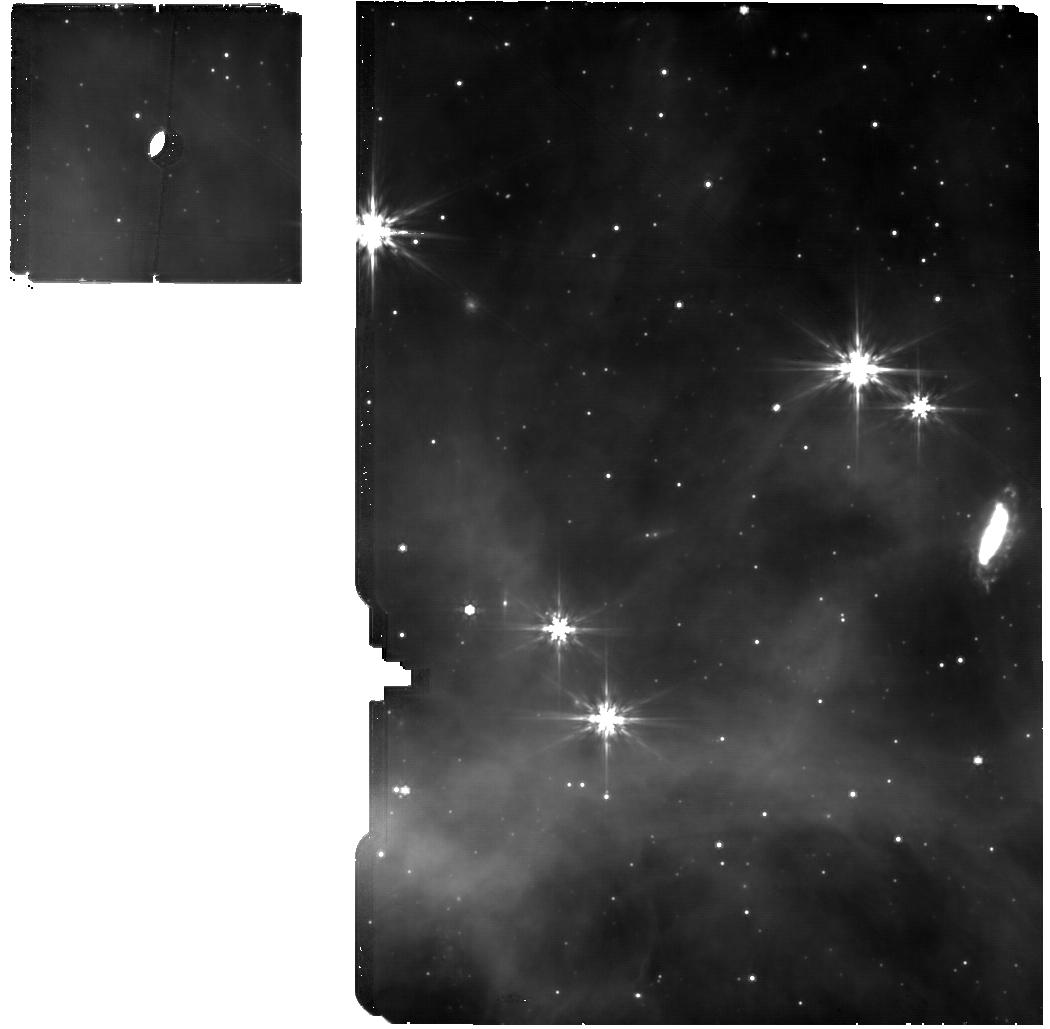
Target: GSC-08152-02121. Instrument: MIRI. Filter: F770W. Exposure: 27 min. Observation ID: jw02183-o032_t011_miri_f770w

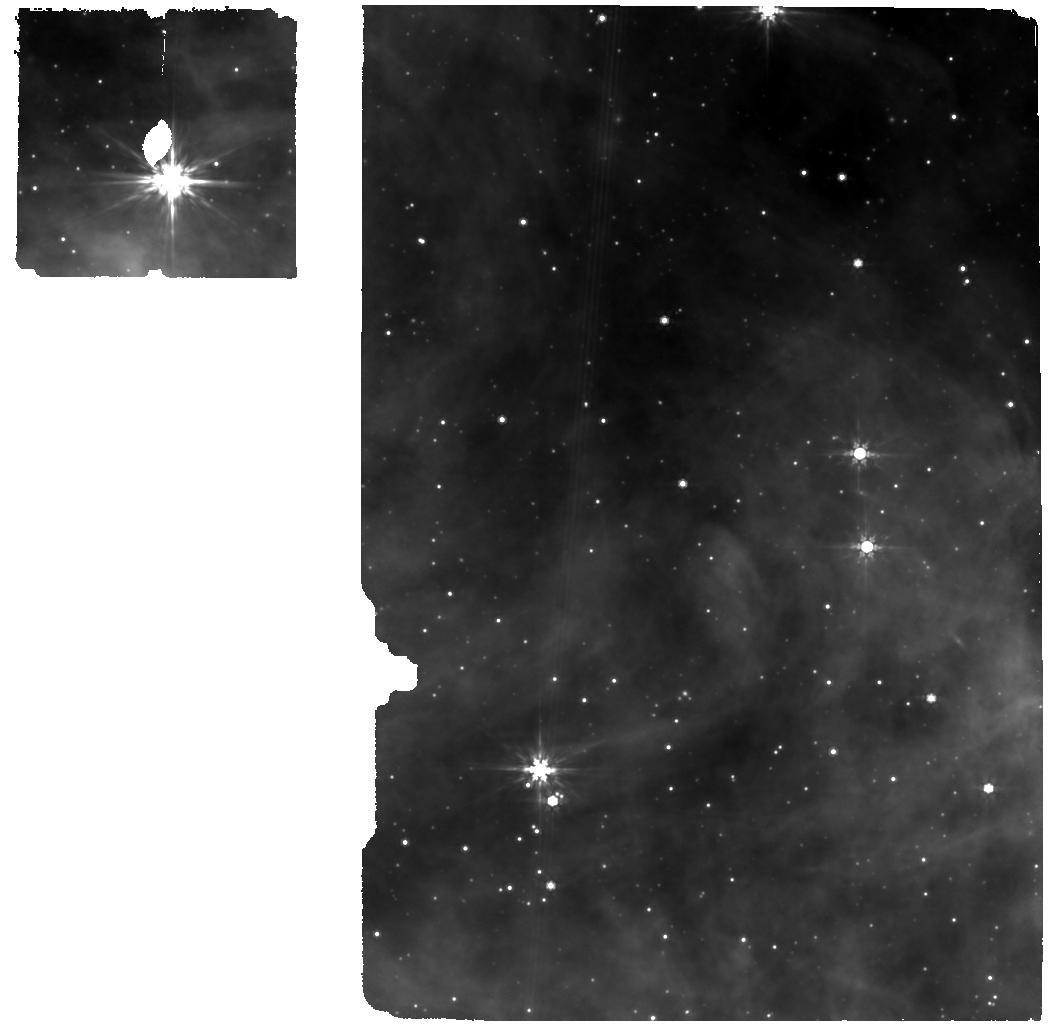
Target: 2MASS-J20452110+4223513. Instrument: MIRI. Filter: F770W. Exposure: 16 min. Observation ID: jw02183-o013_t005_miri_f770w

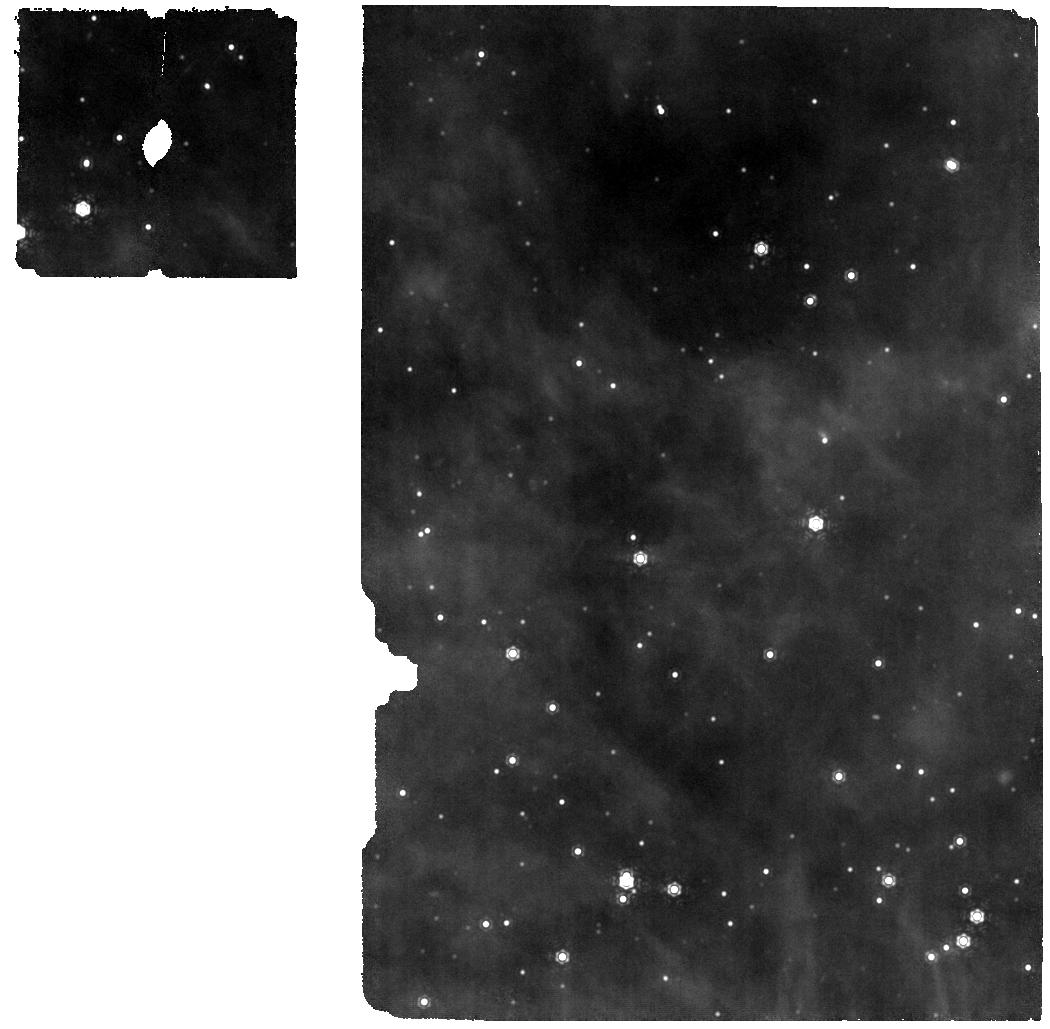
Target: ALS-15181. Instrument: MIRI. Filter: F1130W. Exposure: 22 min. Observation ID: jw02183-o007_t003_miri_f1130w

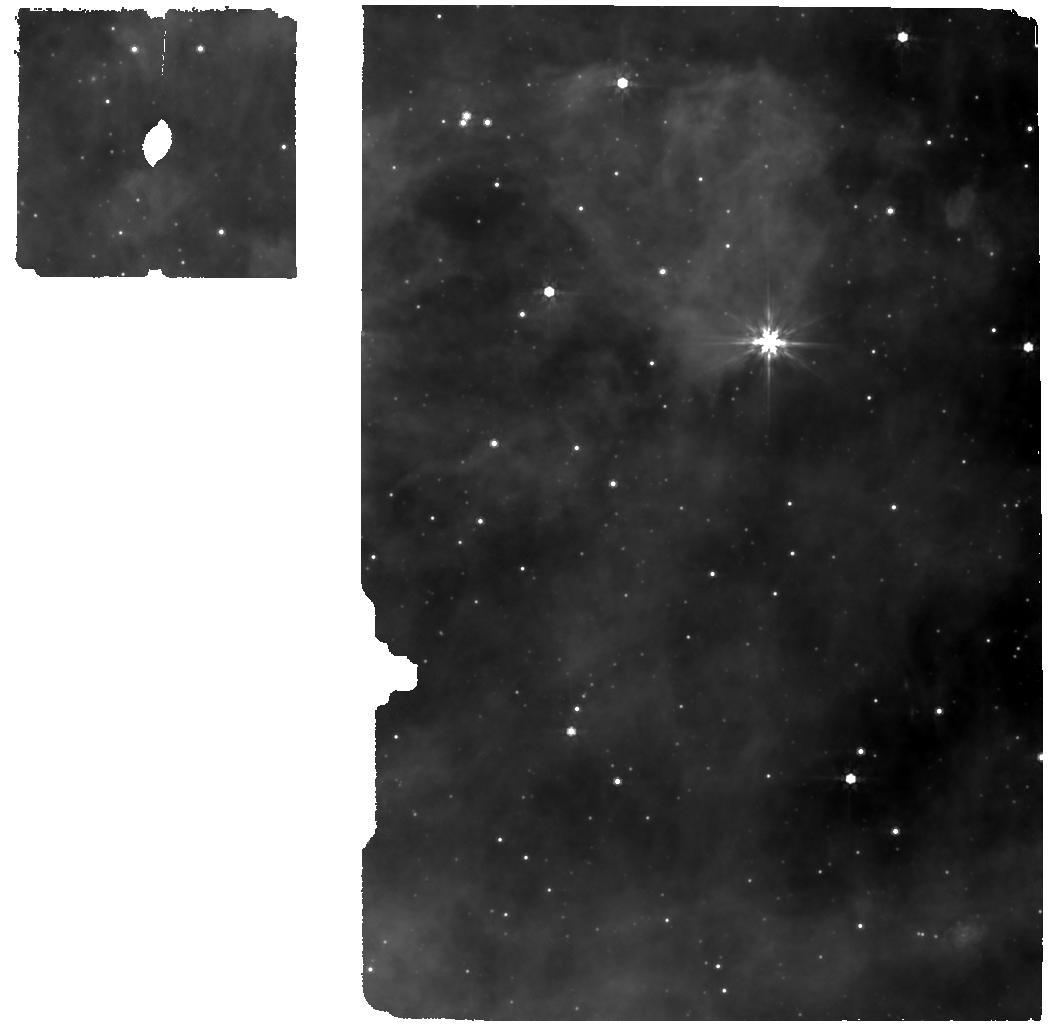
Target: CPR2002-A38. Instrument: MIRI. Filter: F770W. Exposure: 12 min. Observation ID: jw02183-o004_t002_miri_f770w

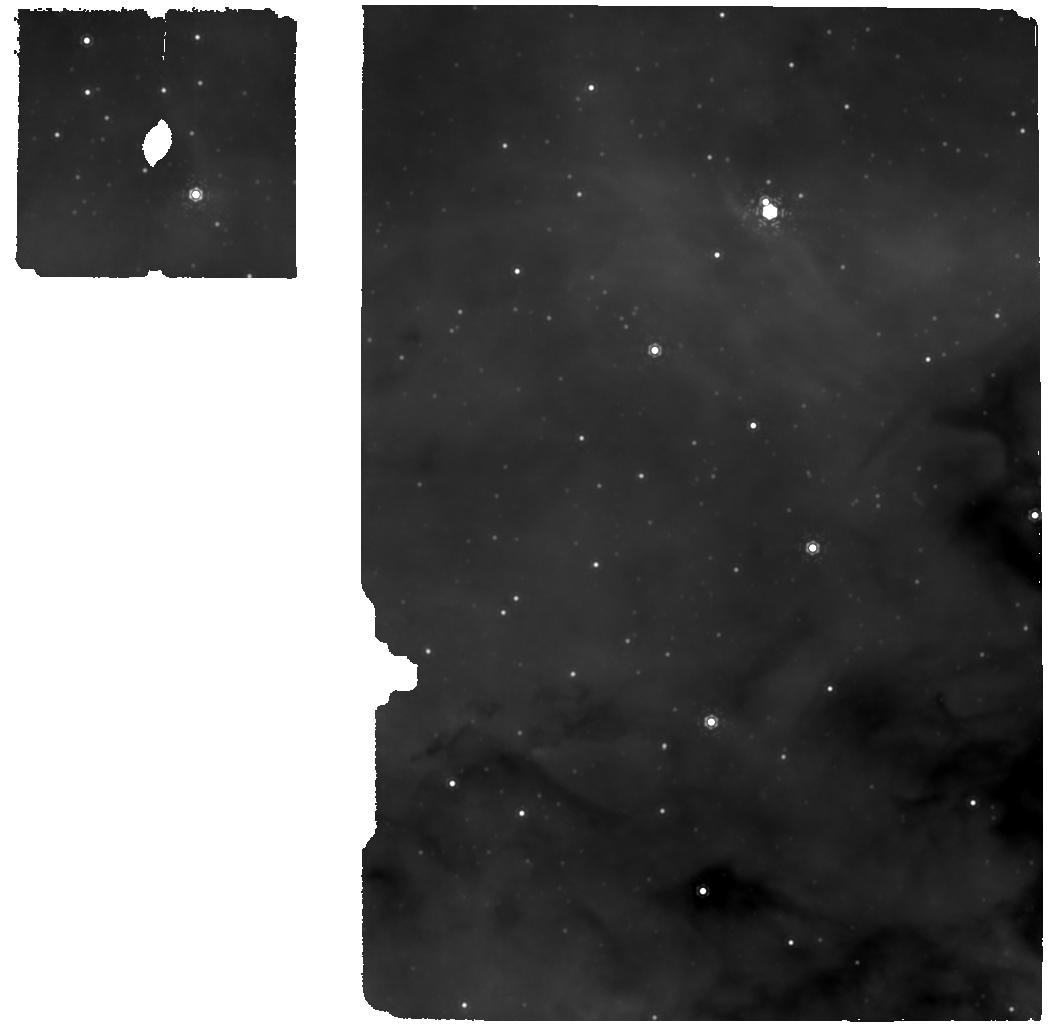
Target: CD-40-11169. Instrument: MIRI. Filter: F1130W. Exposure: 3 min. Observation ID: jw02183-o016_t006_miri_f1130w

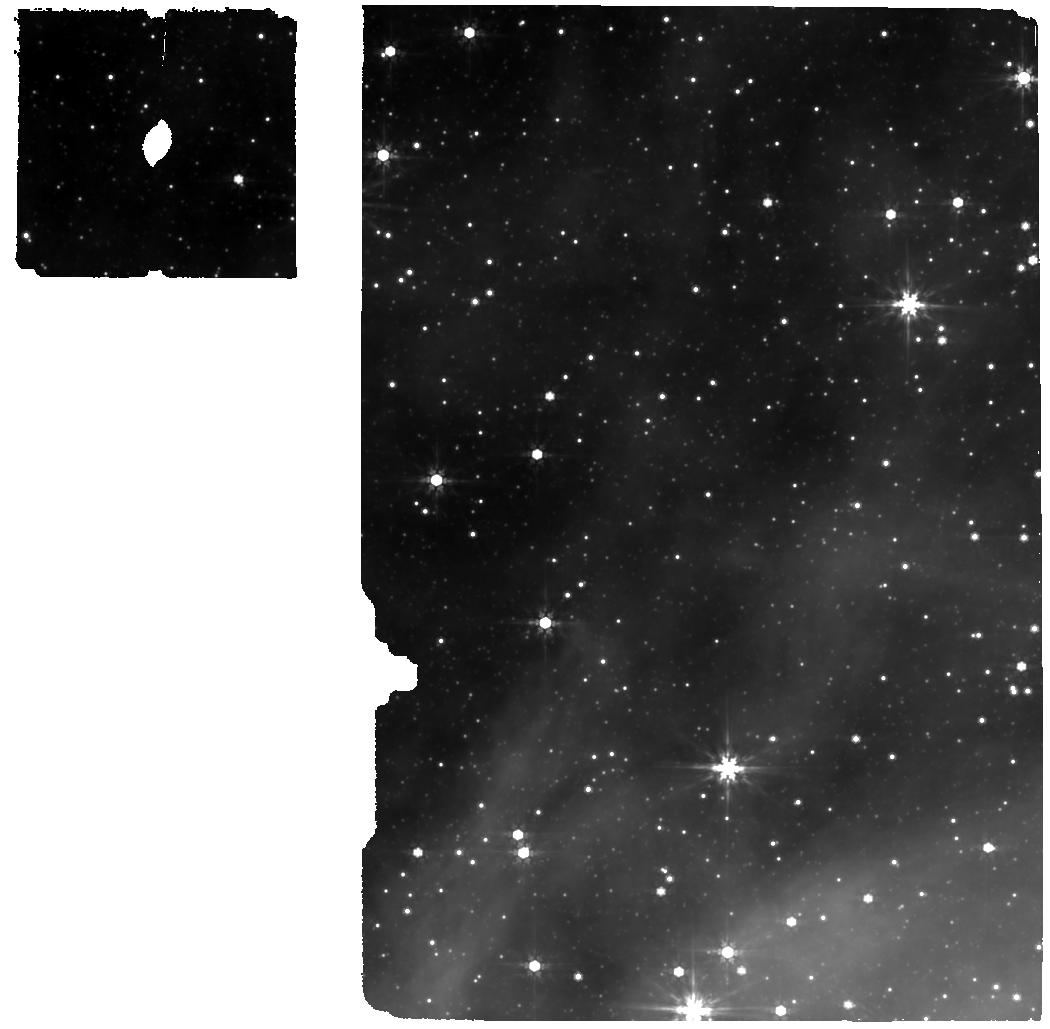
Target: TYC-6272-339-1. Instrument: MIRI. Filter: F770W. Exposure: 6 min. Observation ID: jw02183-o022_t008_miri_f770w

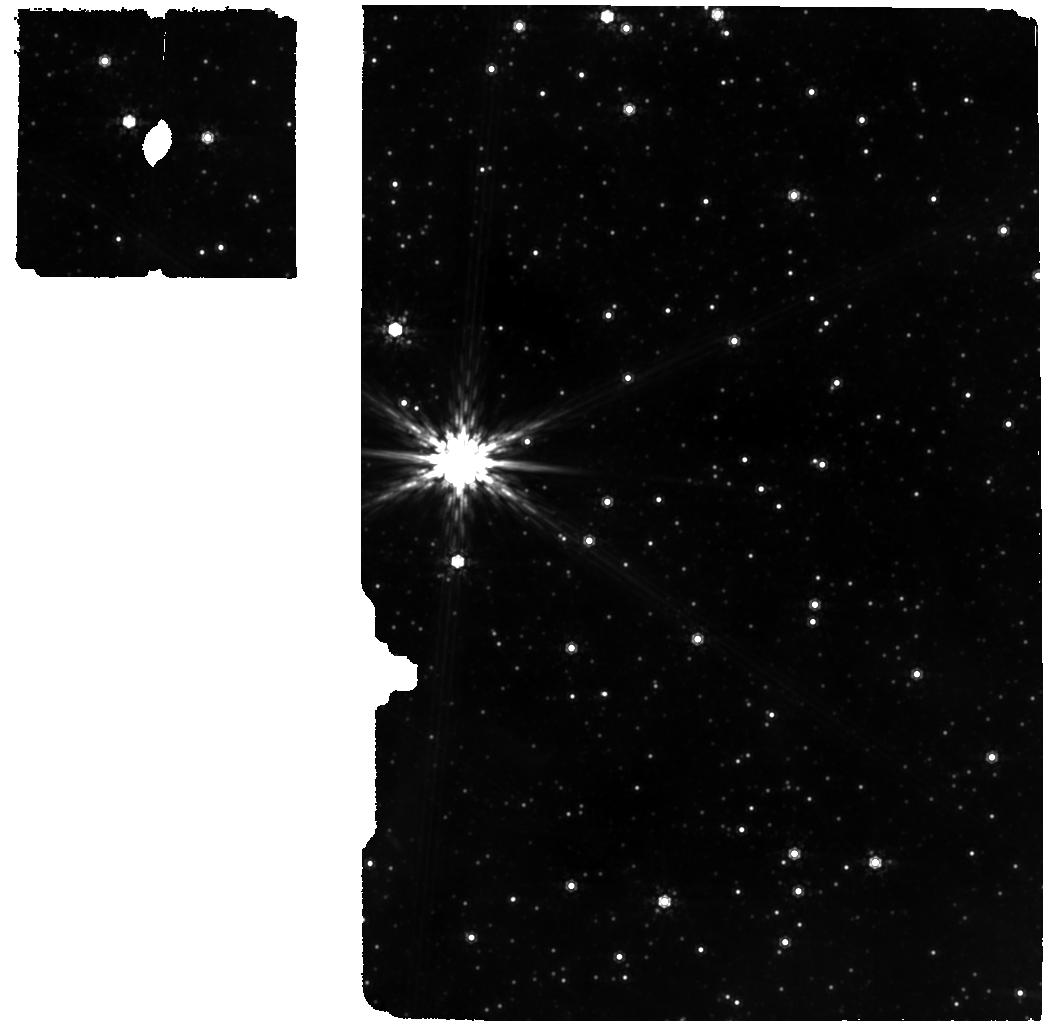
Target: TYC-7380-1046-1. Instrument: MIRI. Filter: F1000W. Exposure: 4 min. Observation ID: jw02183-o019_t007_miri_f1000w

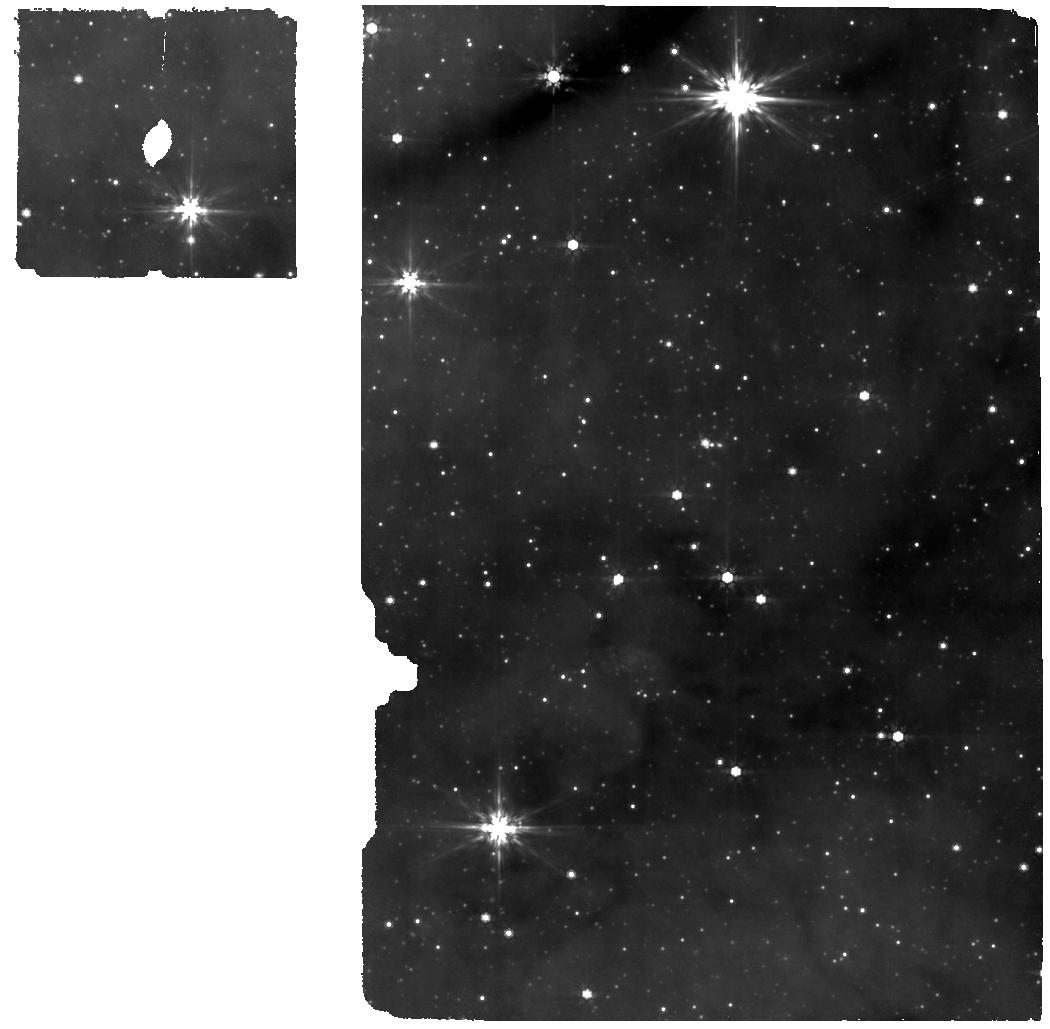
Target: TYC-8989-436-1. Instrument: MIRI. Filter: F770W. Exposure: 4 min. Observation ID: jw02183-o035_t012_miri_f770w

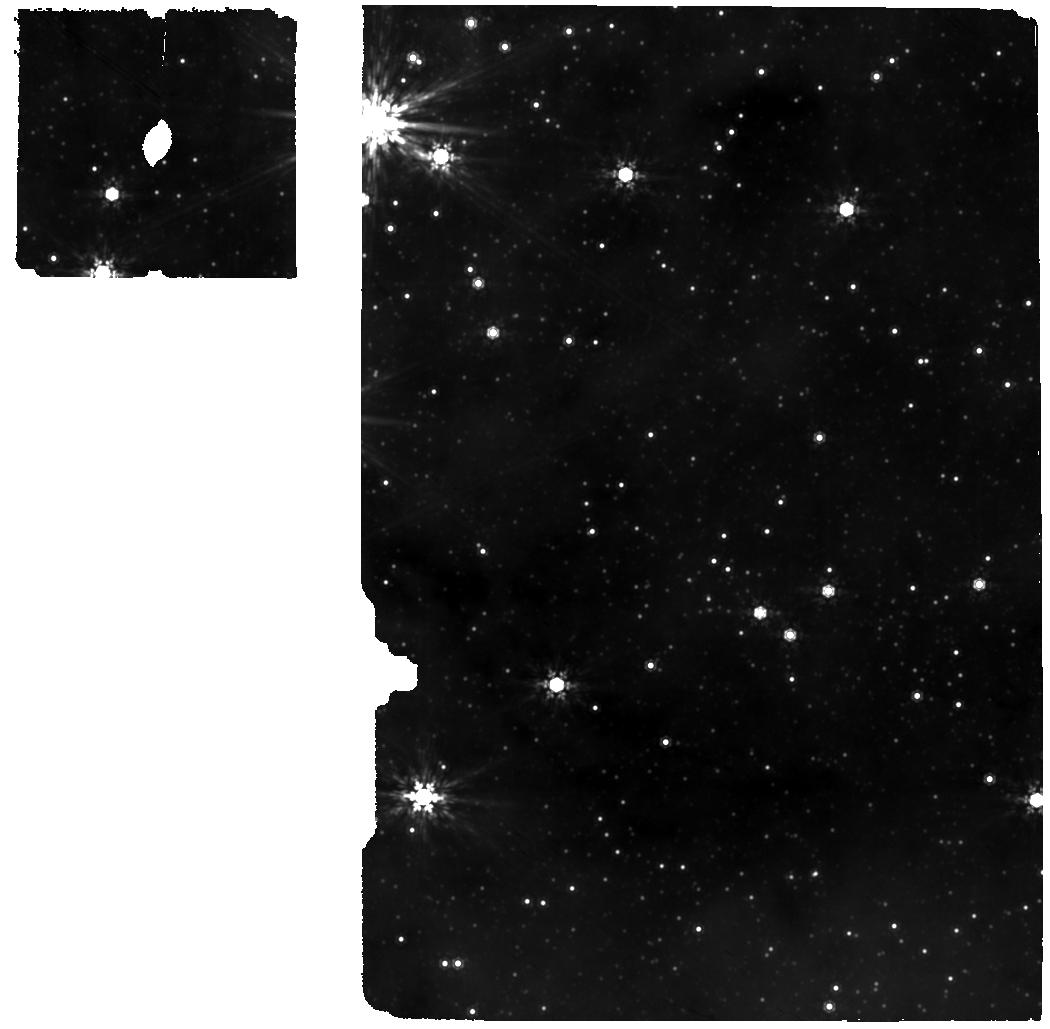
Target: LS-4992. Instrument: MIRI. Filter: F1000W. Exposure: 4 min. Observation ID: jw02183-o025_t009_miri_f1000w

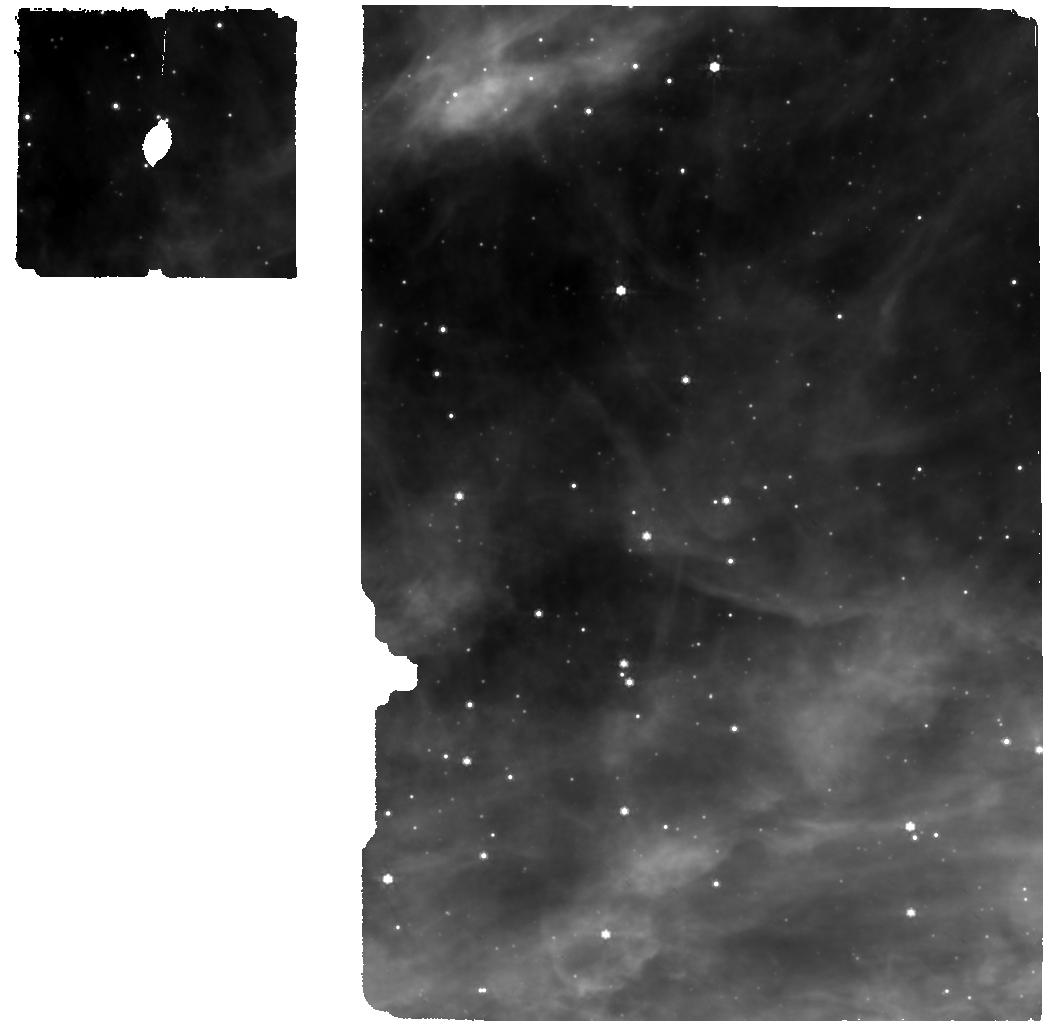
Target: GSC-03157-00327. Instrument: MIRI. Filter: F770W. Exposure: 8 min. Observation ID: jw02183-o010_t004_miri_f770w

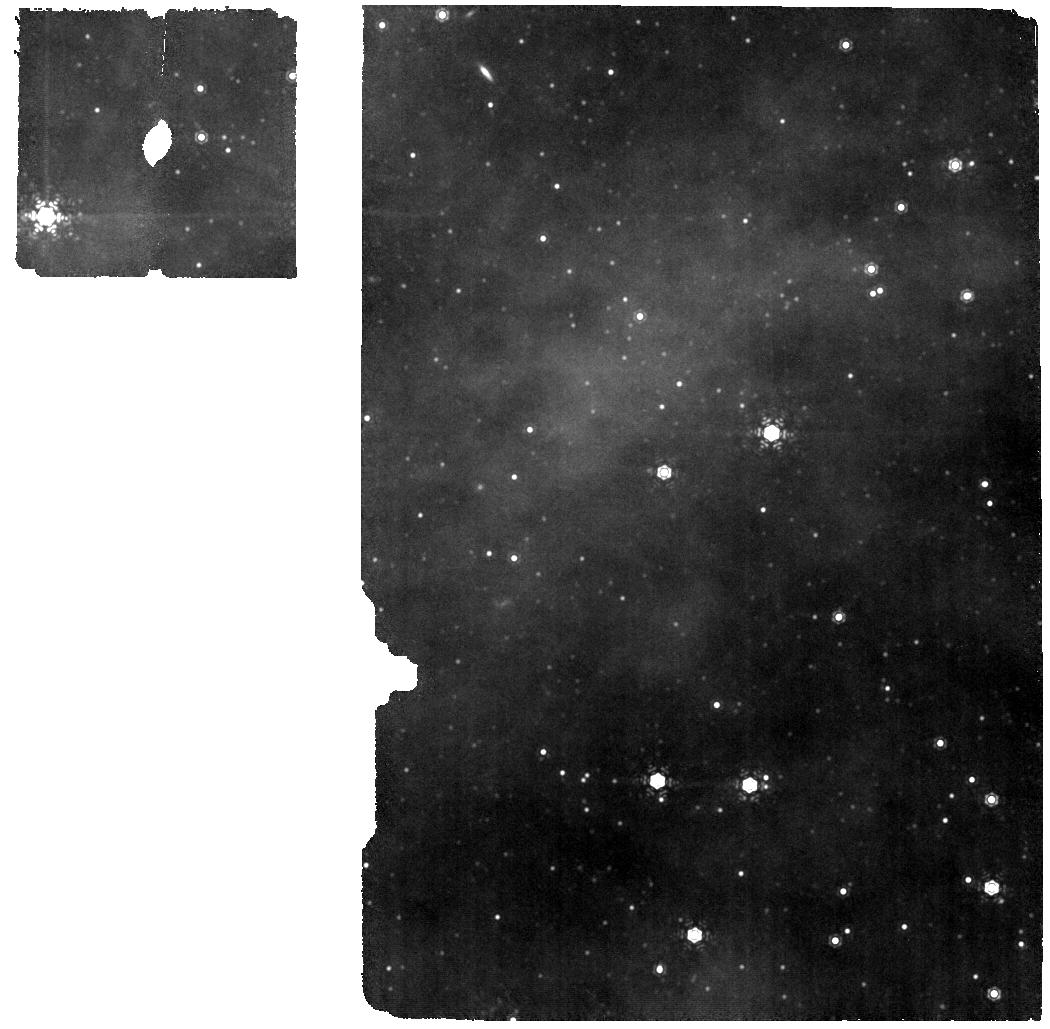
Target: CPD-59-5831. Instrument: MIRI. Filter: F1130W. Exposure: 3 min. Observation ID: jw02183-o038_t013_miri_f1130w

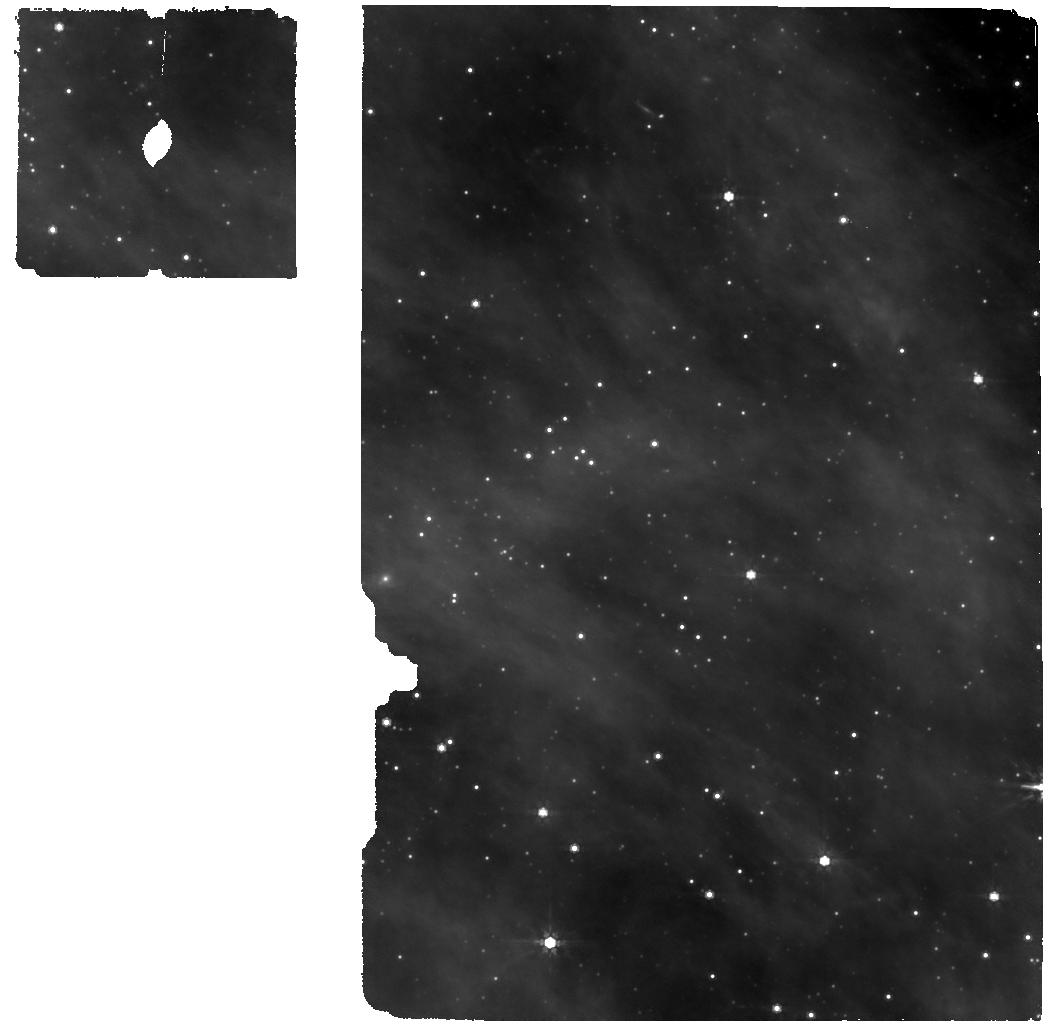
Target: VI-CYG-1. Instrument: MIRI. Filter: F770W. Exposure: 5 min. Observation ID: jw02183-o001_t001_miri_f770w

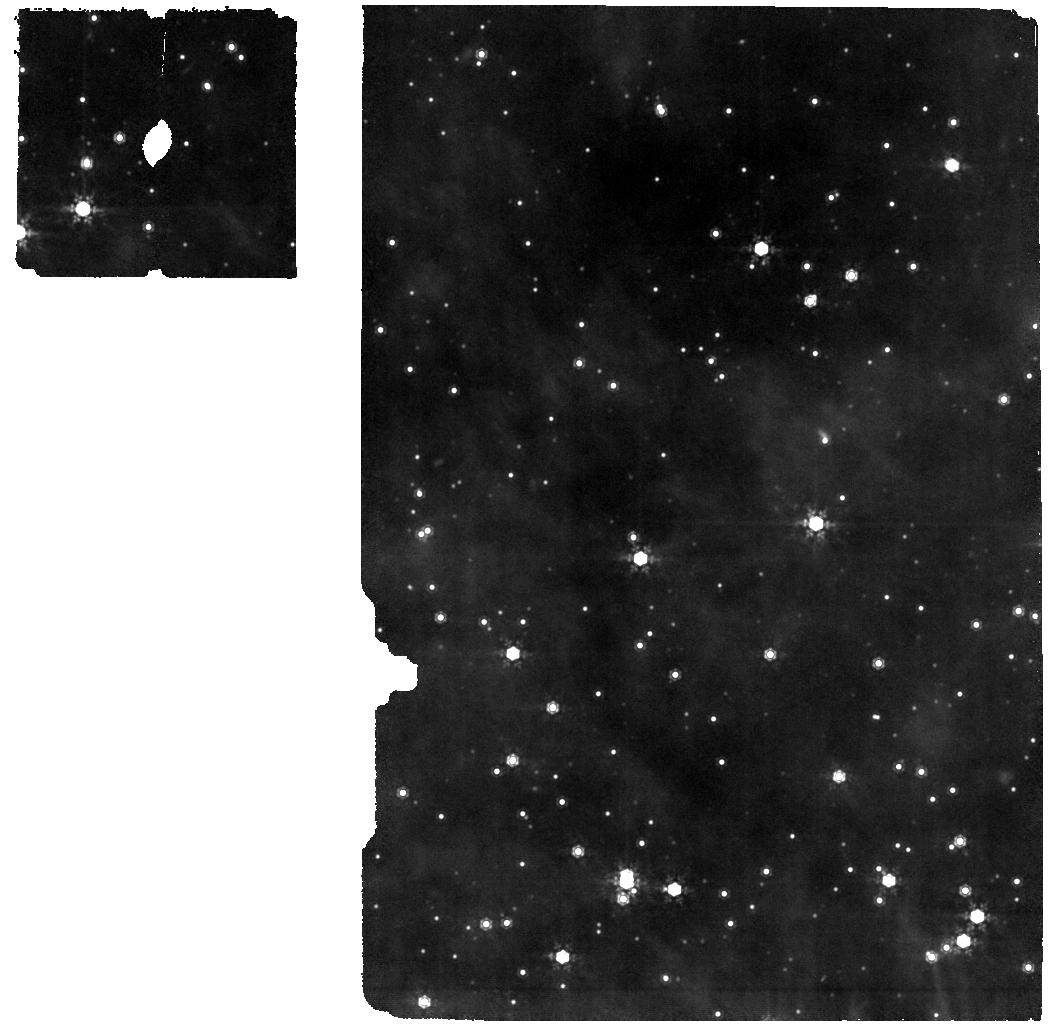
Target: ALS-15181. Instrument: MIRI. Filter: F1000W. Exposure: 22 min. Observation ID: jw02183-o007_t003_miri_f1000w

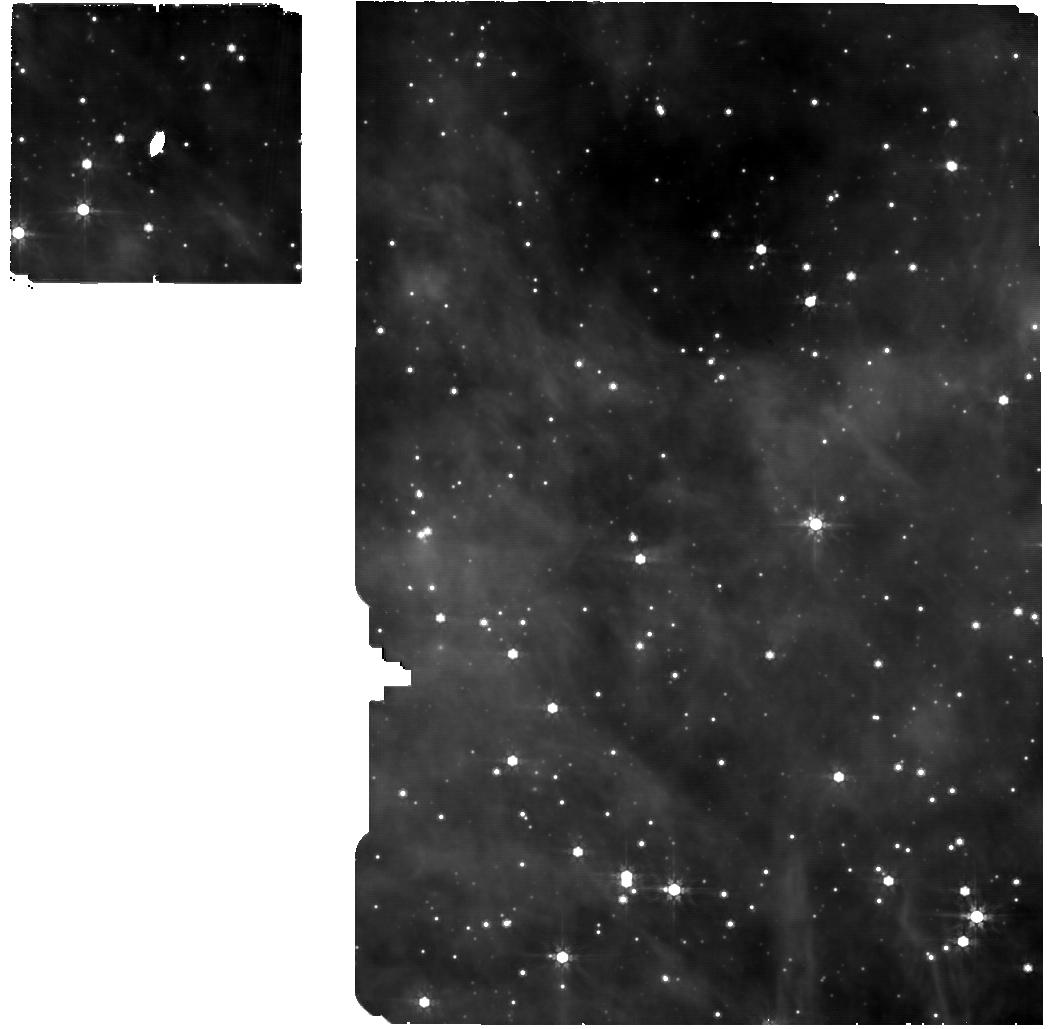
Target: ALS-15181. Instrument: MIRI. Filter: F770W. Exposure: 22 min. Observation ID: jw02183-o007_t003_miri_f770w

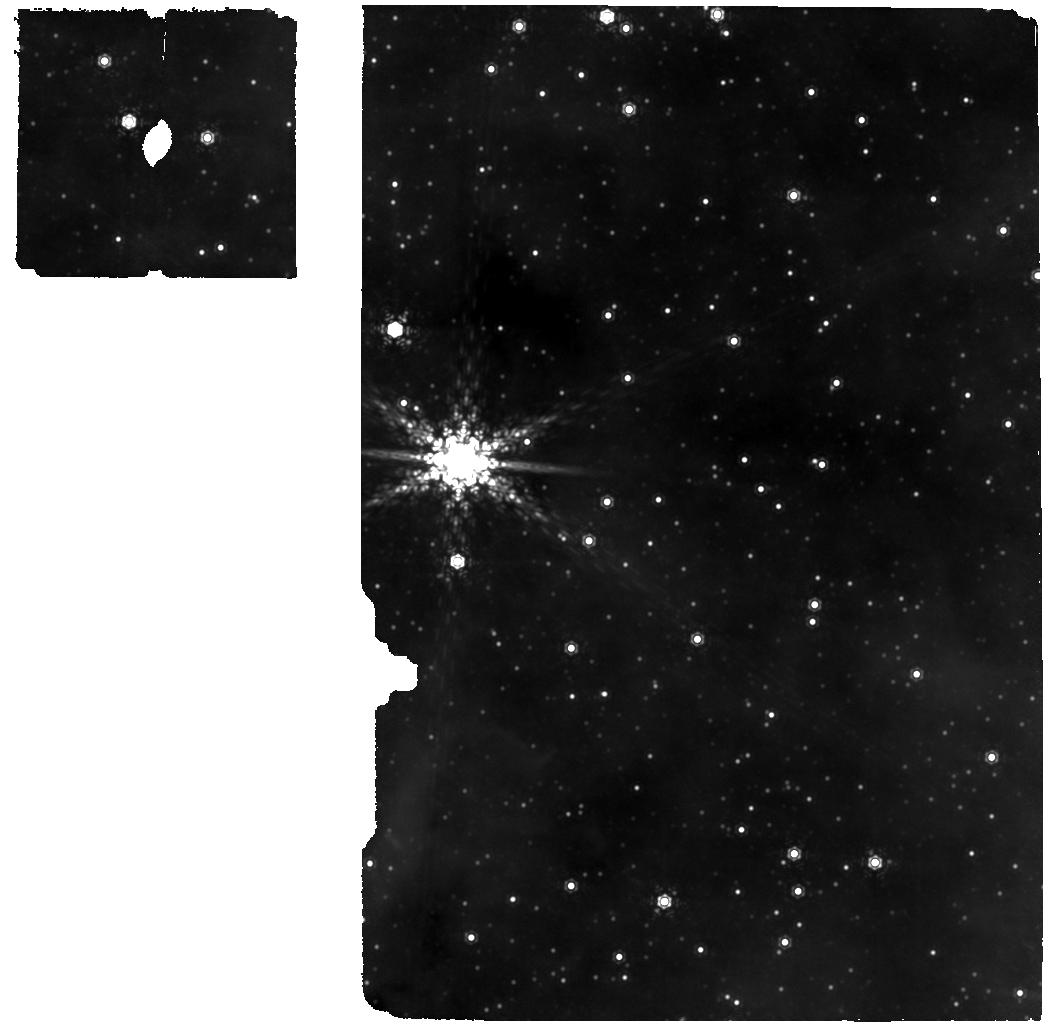
Target: TYC-7380-1046-1. Instrument: MIRI. Filter: F1130W. Exposure: 4 min. Observation ID: jw02183-o019_t007_miri_f1130w

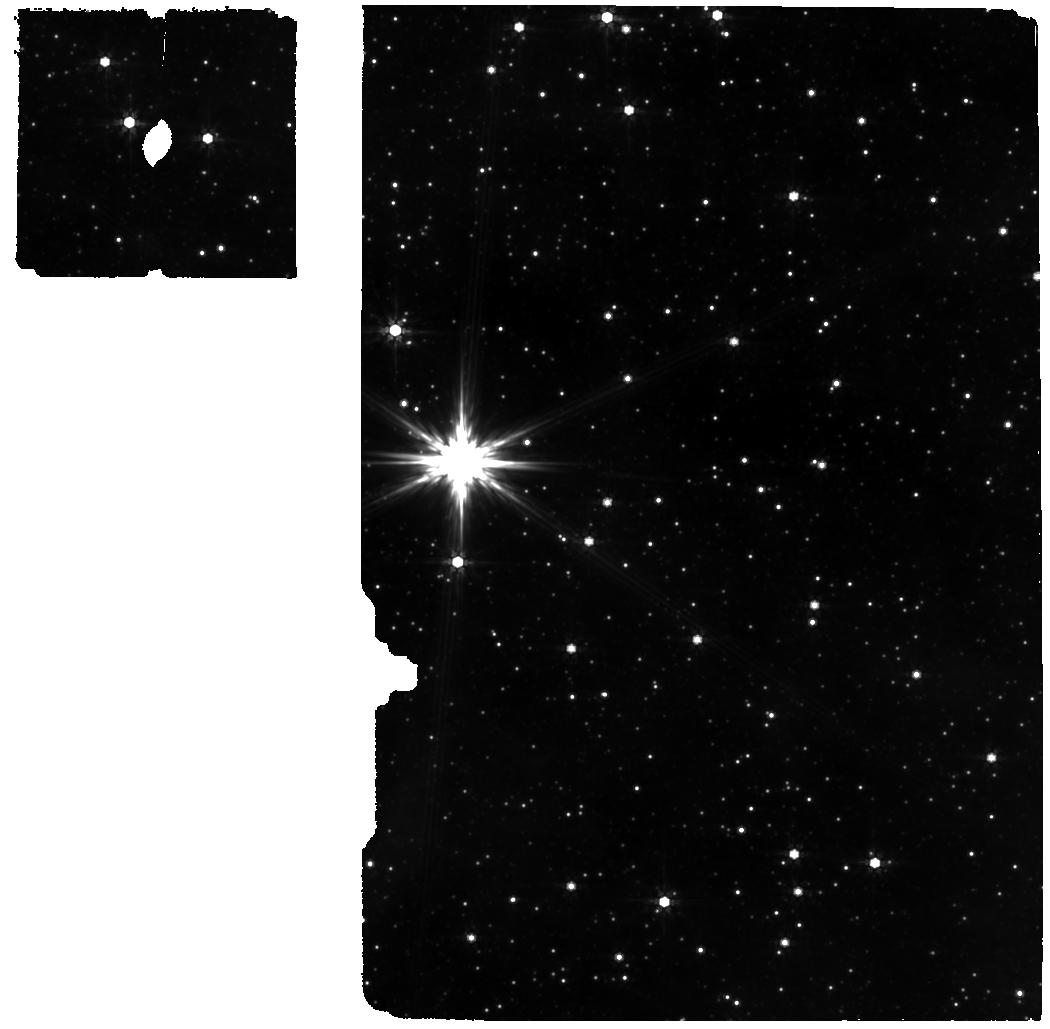
Target: TYC-7380-1046-1. Instrument: MIRI. Filter: F770W. Exposure: 4 min. Observation ID: jw02183-o019_t007_miri_f770w

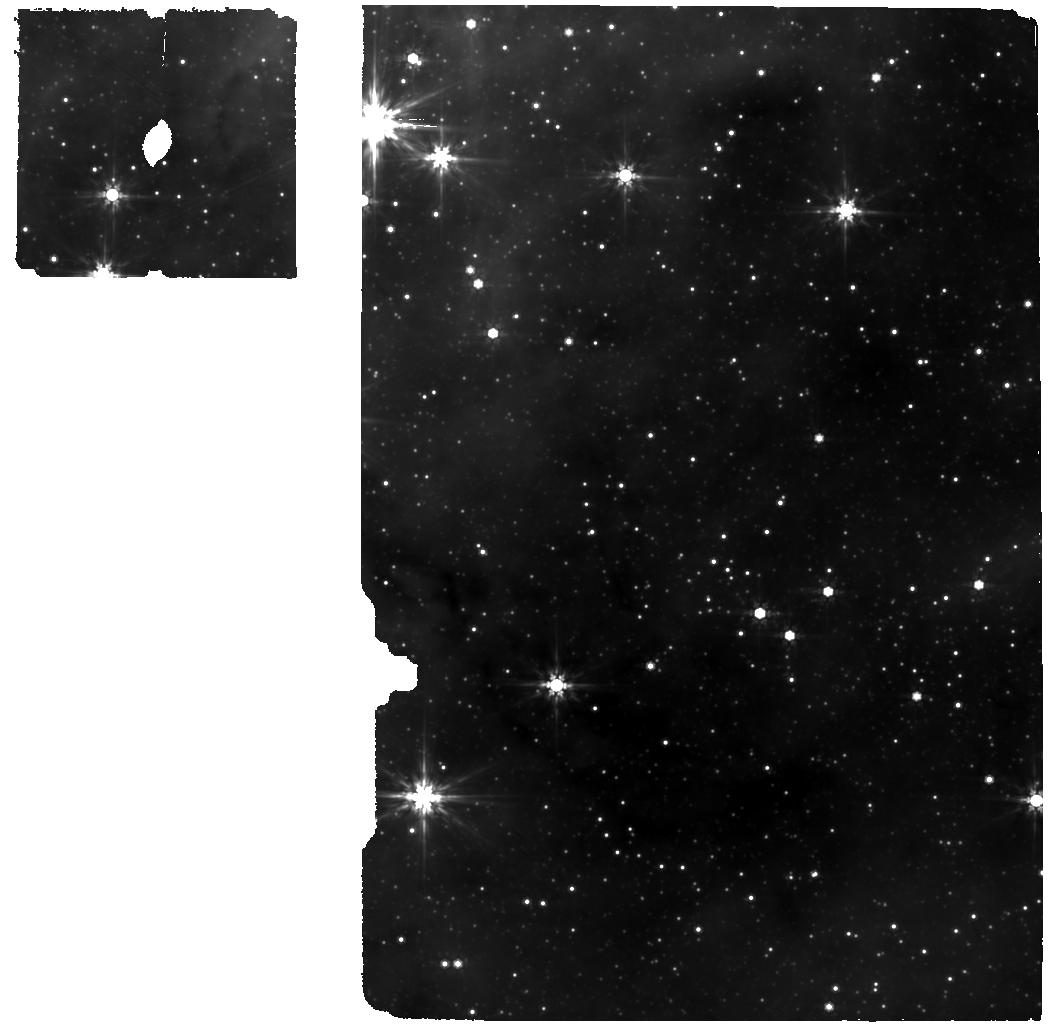
Target: LS-4992. Instrument: MIRI. Filter: F770W. Exposure: 4 min. Observation ID: jw02183-o025_t009_miri_f770w

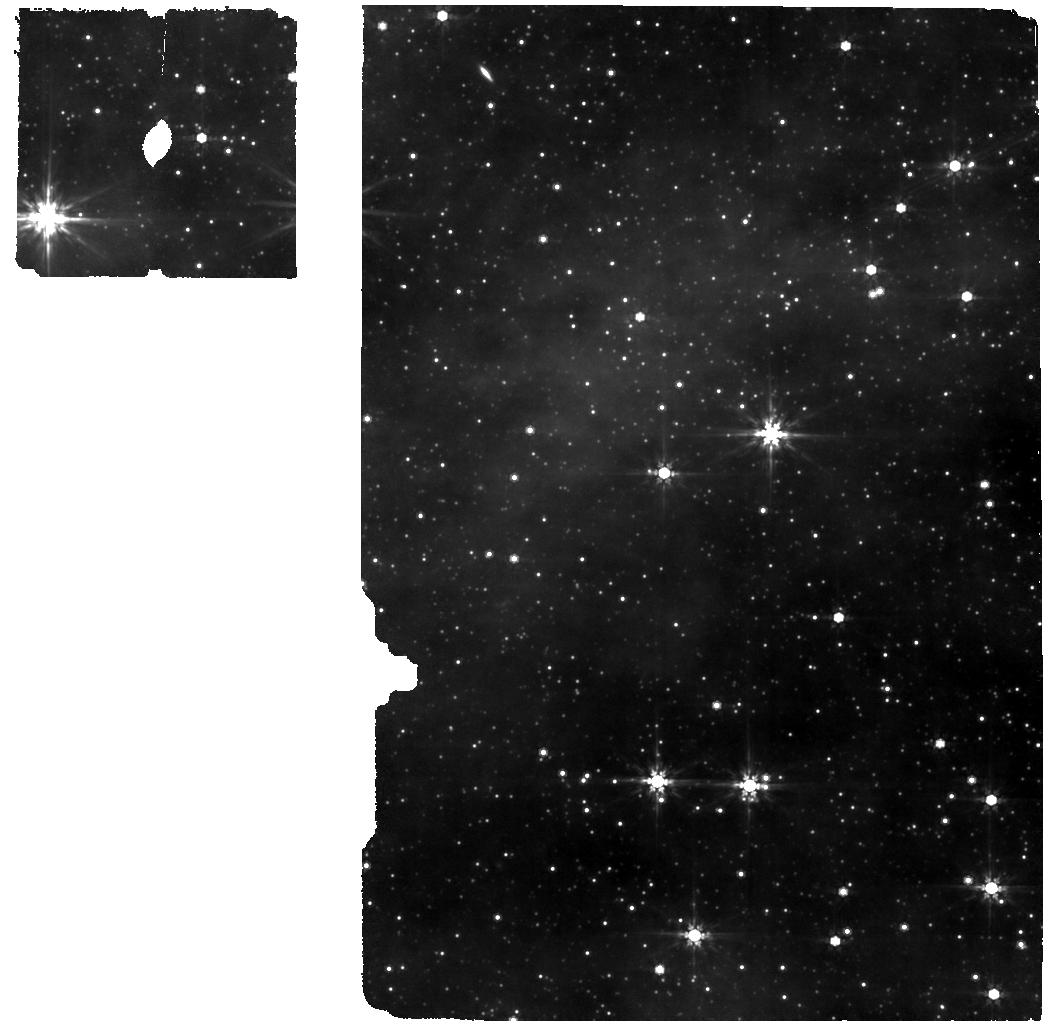
Target: CPD-59-5831. Instrument: MIRI. Filter: F770W. Exposure: 3 min. Observation ID: jw02183-o038_t013_miri_f770w

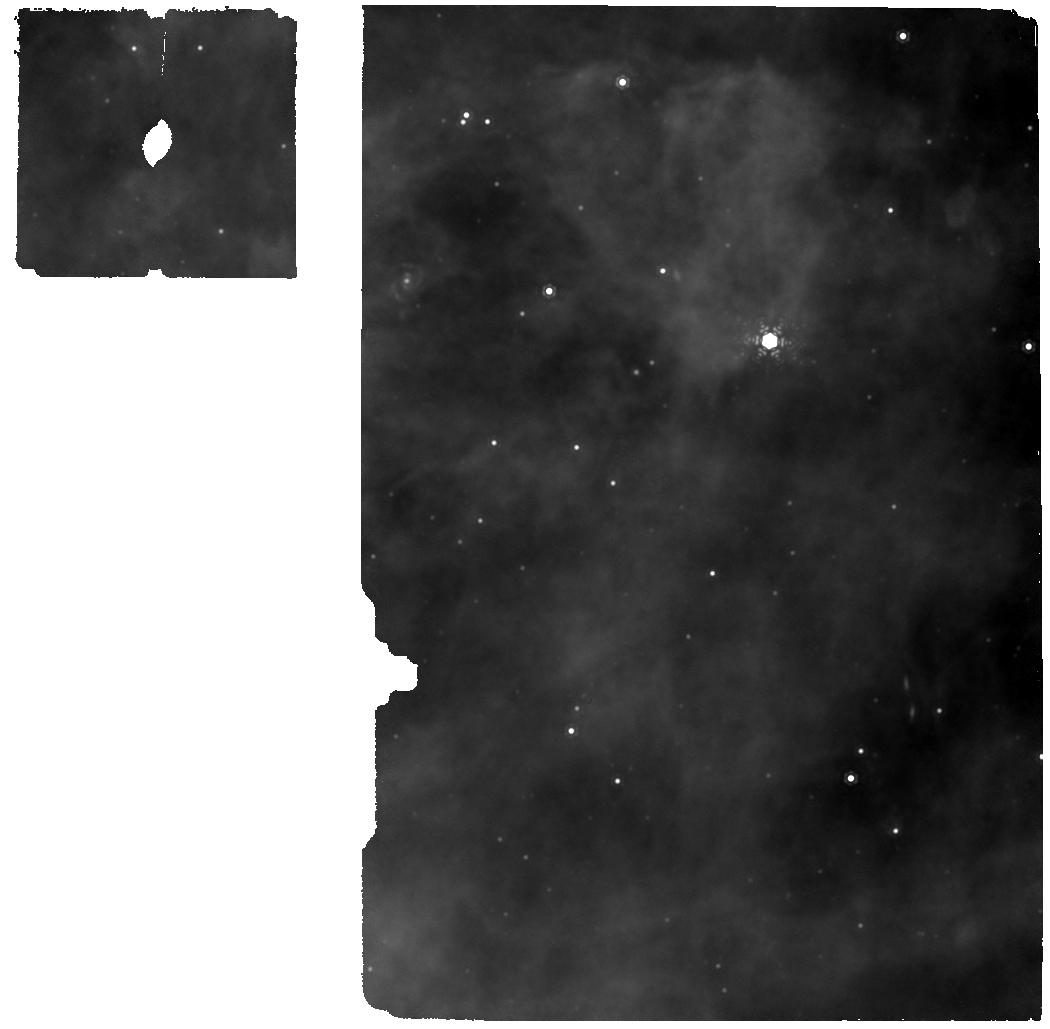
Target: CPR2002-A38. Instrument: MIRI. Filter: F1130W. Exposure: 12 min. Observation ID: jw02183-o004_t002_miri_f1130w

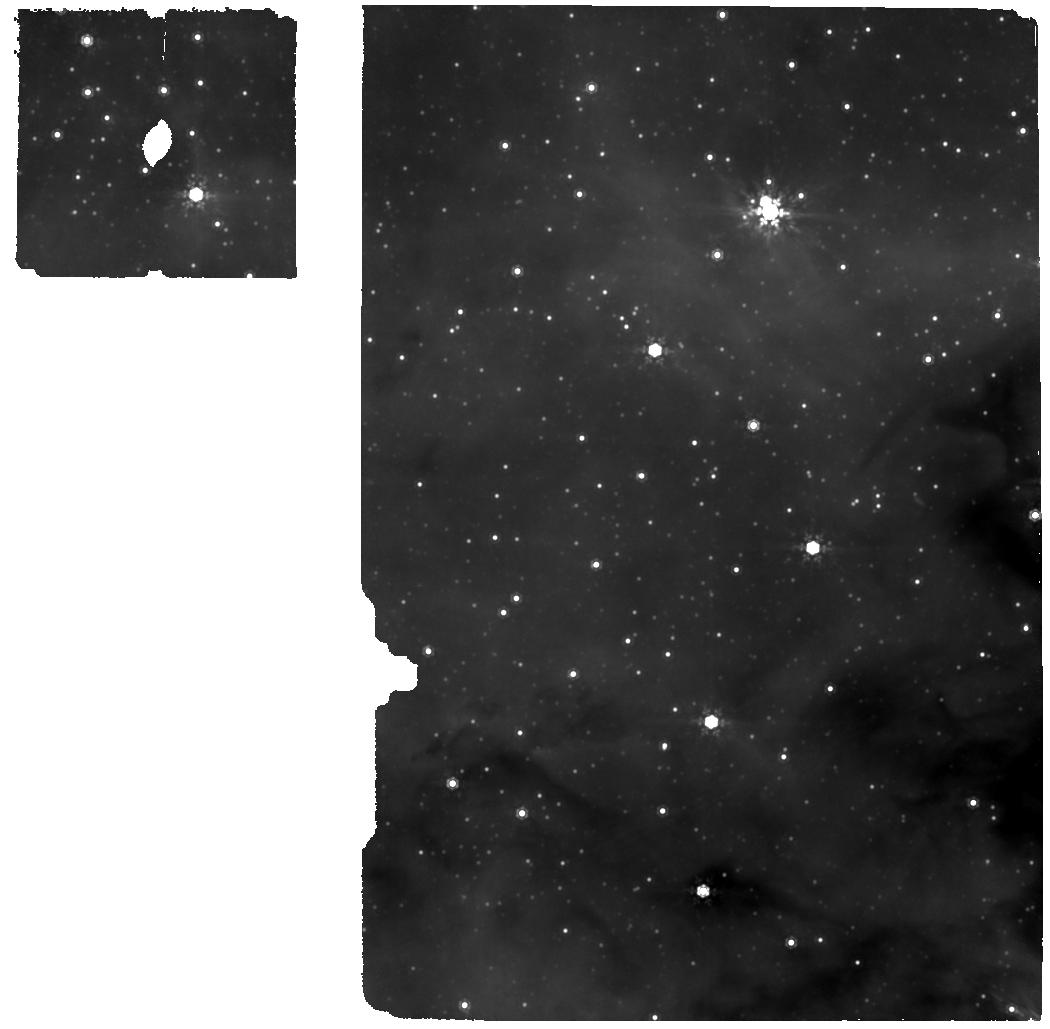
Target: CD-40-11169. Instrument: MIRI. Filter: F1000W. Exposure: 3 min. Observation ID: jw02183-o016_t006_miri_f1000w

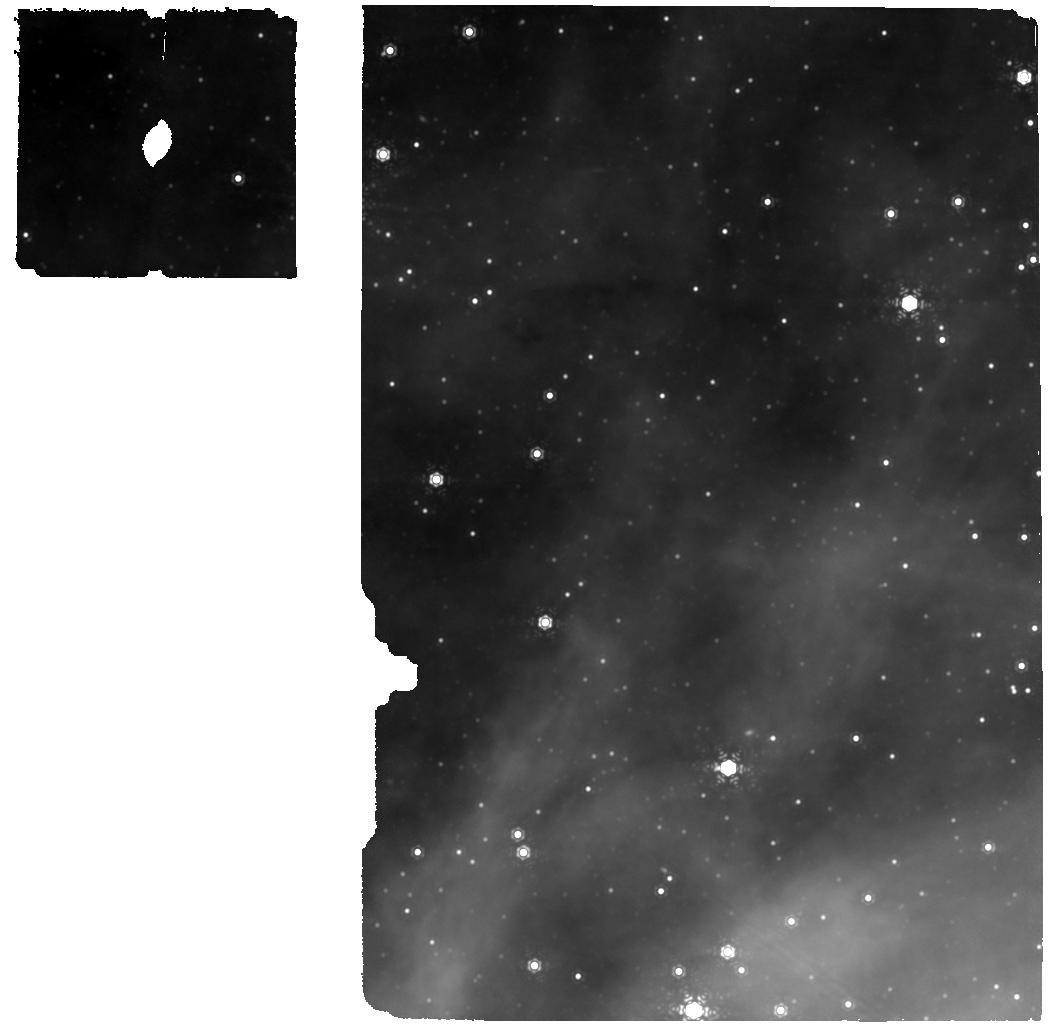
Target: TYC-6272-339-1. Instrument: MIRI. Filter: F1130W. Exposure: 6 min. Observation ID: jw02183-o022_t008_miri_f1130w

Illuminating the dust properties in the diffuse ISM with JWST (PI: Zeegers, Sascha)

Dust in the diffuse interstellar medium (DISM) is a major contributor to the energy balance and chemistry of interstellar gas and dust in galaxies. The DISM is fed by chemically diverse, partially crystalline stardust produced by evolved stars and supernovae, but amorphized and destroyed by interstellar shocks and radiation at rates that significantly exceed production. We therefore lack a fundamental understanding of the dust cycle in galaxies and its main elemental building blocks: C, O, Si, Mg, and Fe. We propose to use JWST’s unique combination of wavelength coverage, sensitivity, and spectral resolution at near- and mid-infrared wavelengths to measure the abundance and determine the composition of the major C and O dust reservoirs in the Milky Way’s DISM. We will detect the absorption fingerprint of DISM dust along carefully selected sightlines toward well-characterized background OB stars which lack strong ice features indicative of dense molecular cloud environments. This will allow us to answer several long-standing questions in the cycle of dust in galaxies, namely: what is the composition and lattice structure of DISM silicates? what is the nature of interstellar carbon dust? and what is the location of the missing oxygen in the DISM? Addressing these questions is of fundamental importance, because the DISM is the starting point for star and planet formation, setting the initial conditions for material that feeds into molecular clouds.